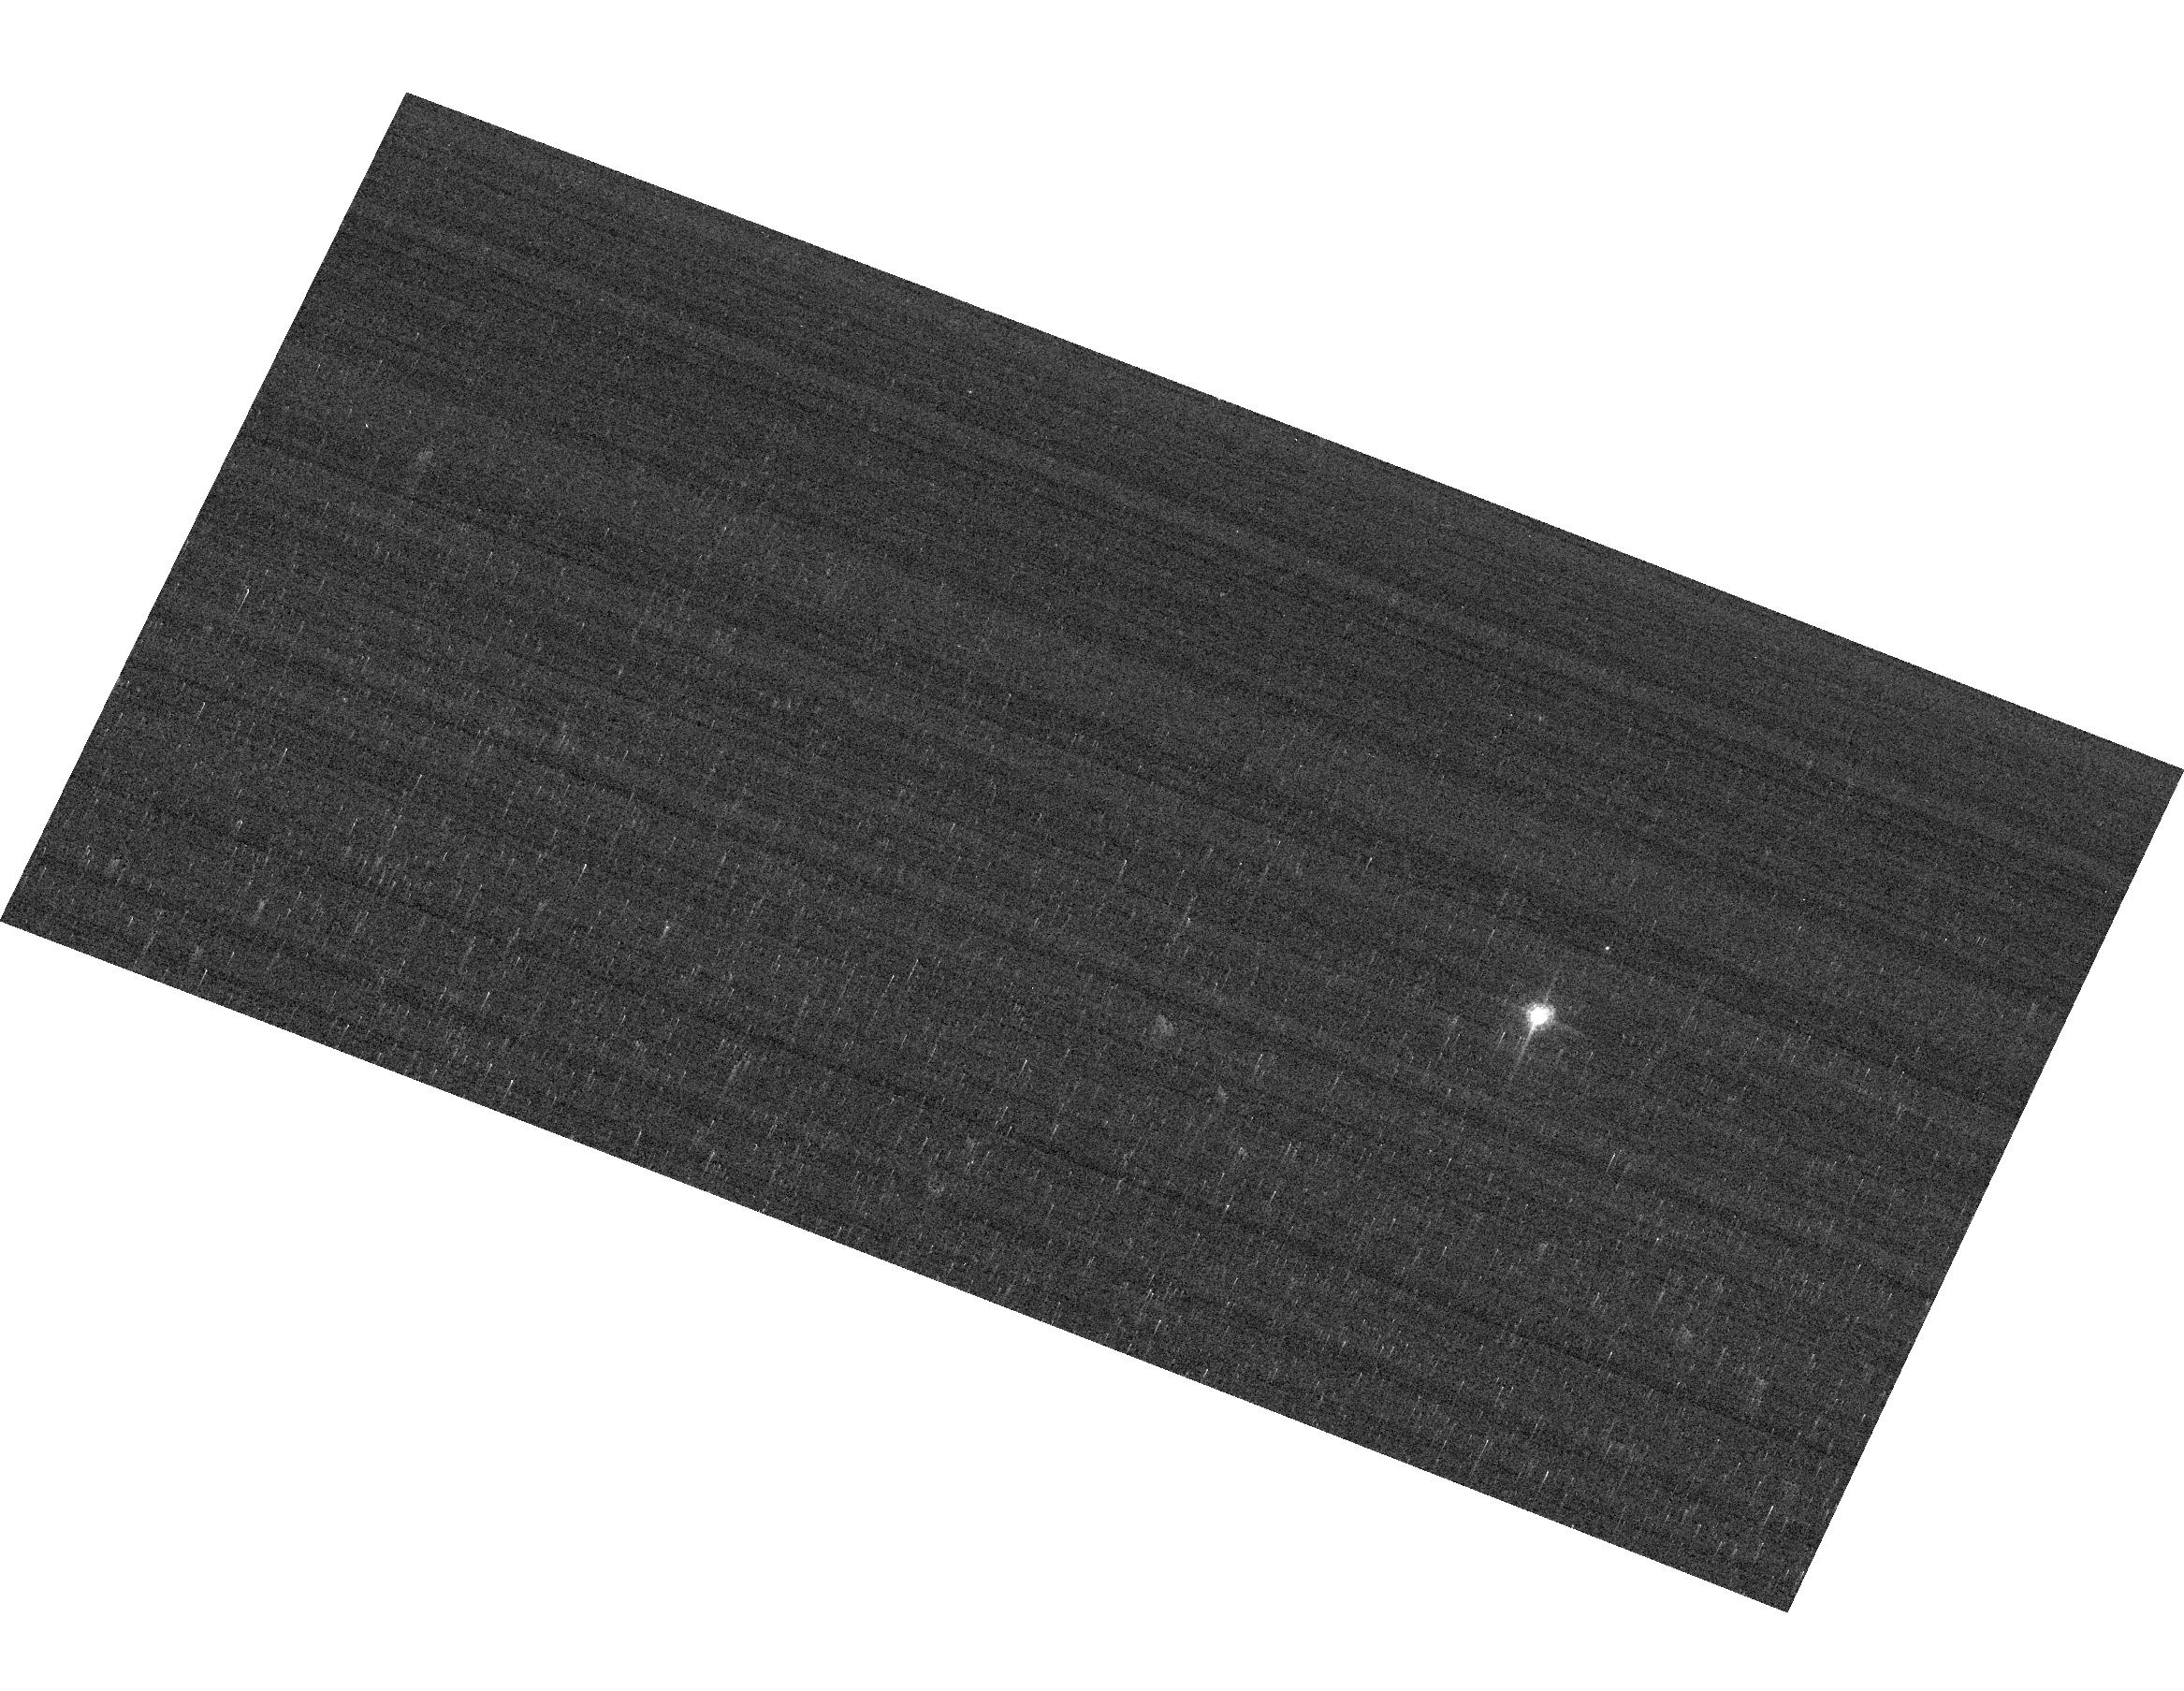
Target: GRW+70D5824
Instrument: ACS/WFC
Filter: F658N
Exposure: 2 min
Observation ID: hst_16387_04_acs_wfc_f658n_jebh04

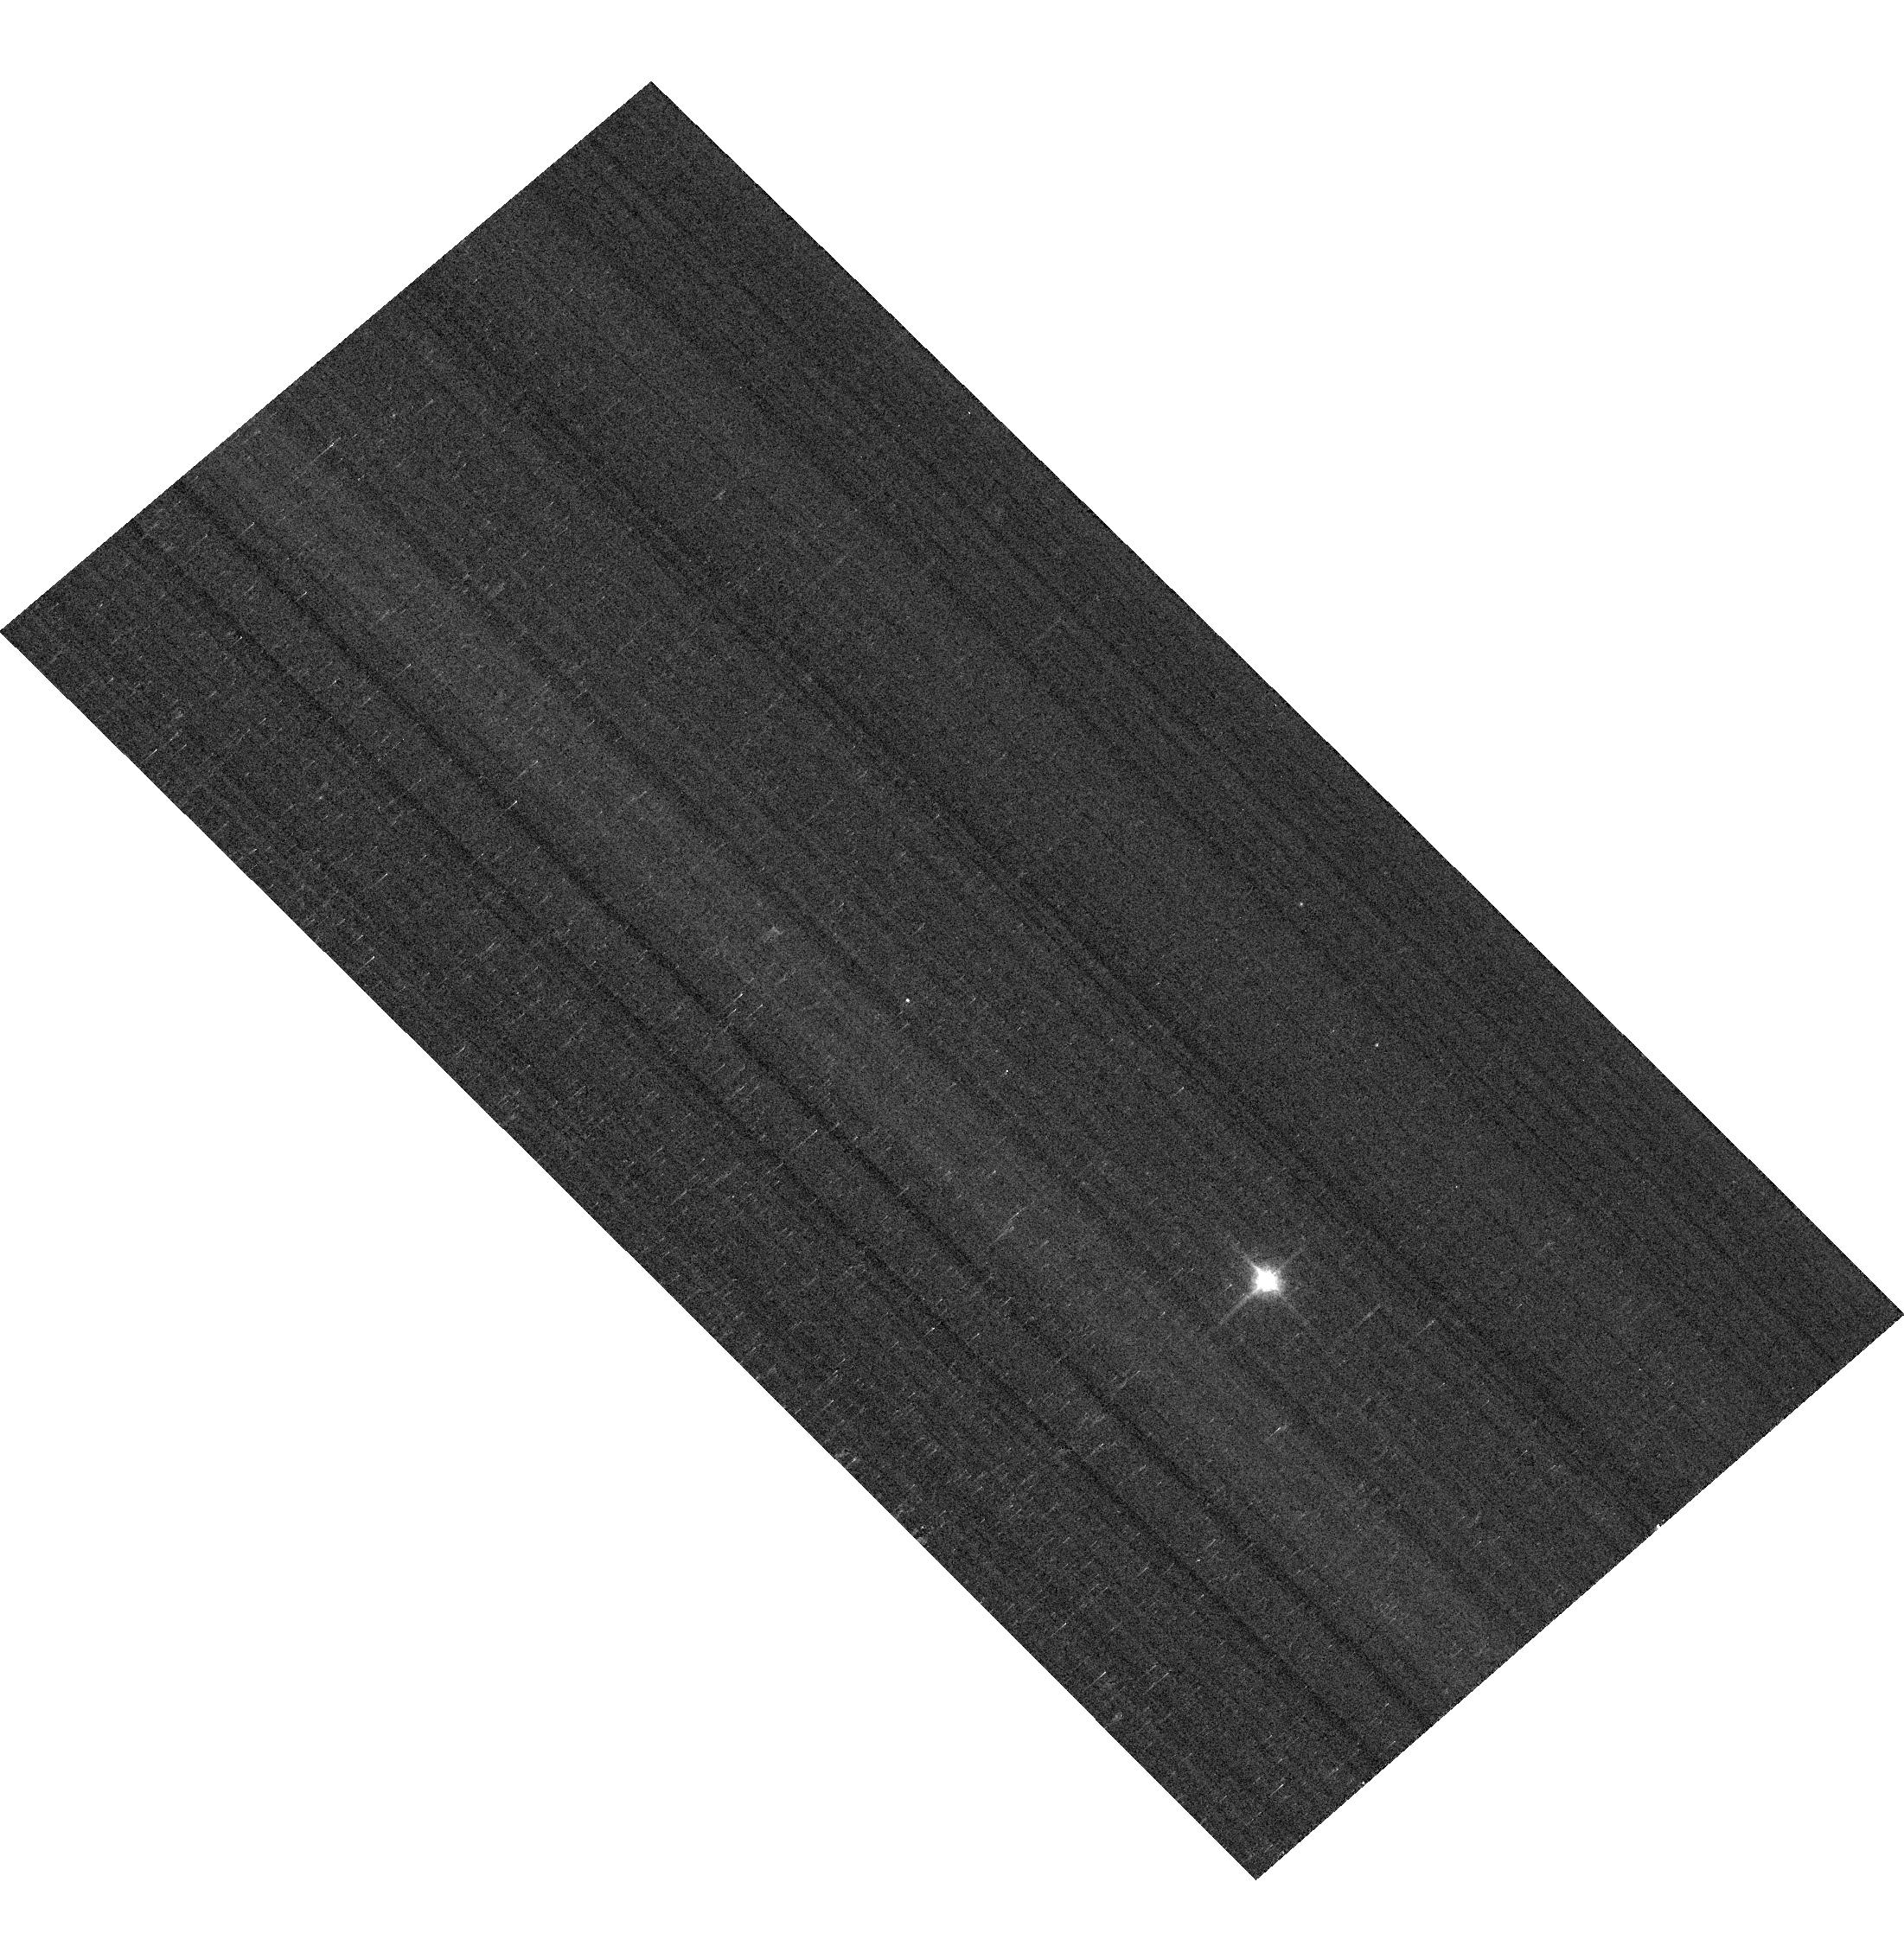
Target: GD153
Instrument: ACS/WFC
Filter: F850LP
Exposure: 1 min
Observation ID: hst_16387_02_acs_wfc_f850lp_jebh02

ACS Photometric Calibration (PI: Bohlin, Ralph C.)

Monitor the change in sensitivity over time with visits to the WD standard stars, GD71, GD153, G191B2B, and GRW+70 5824. Verify and refine the WFC photometric calibrations and repeatability measures. Single bright stars with photon statistical noise of ~0.2% are a more precise and straightforward approach to measuring sensitivity changes than with the multitude of stars in 47 Tuc. This program has executed annually since Cycle 19.